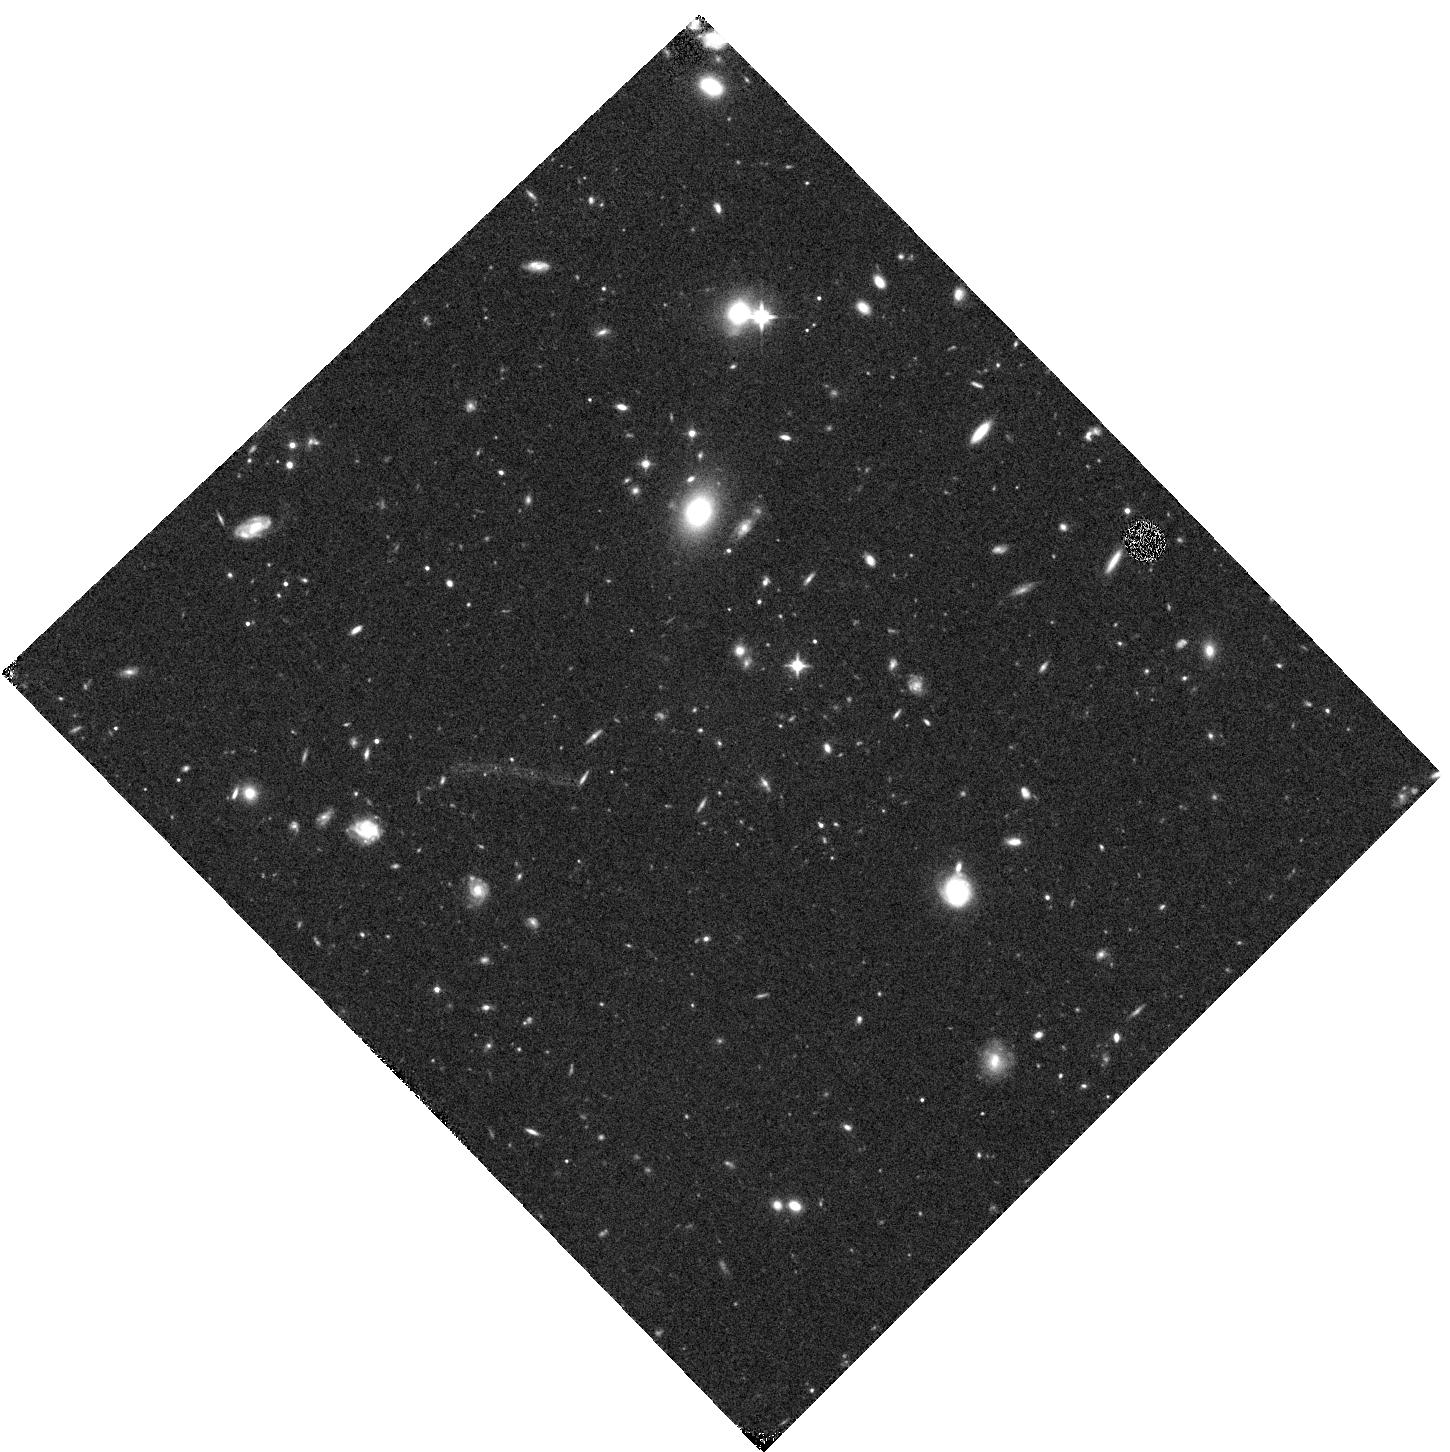
Target: GRB170714A. Instrument: WFC3/IR. Filter: F110W. Exposure: 20 min. Observation ID: hst_15349_b3_wfc3_ir_f110w_idnxb3

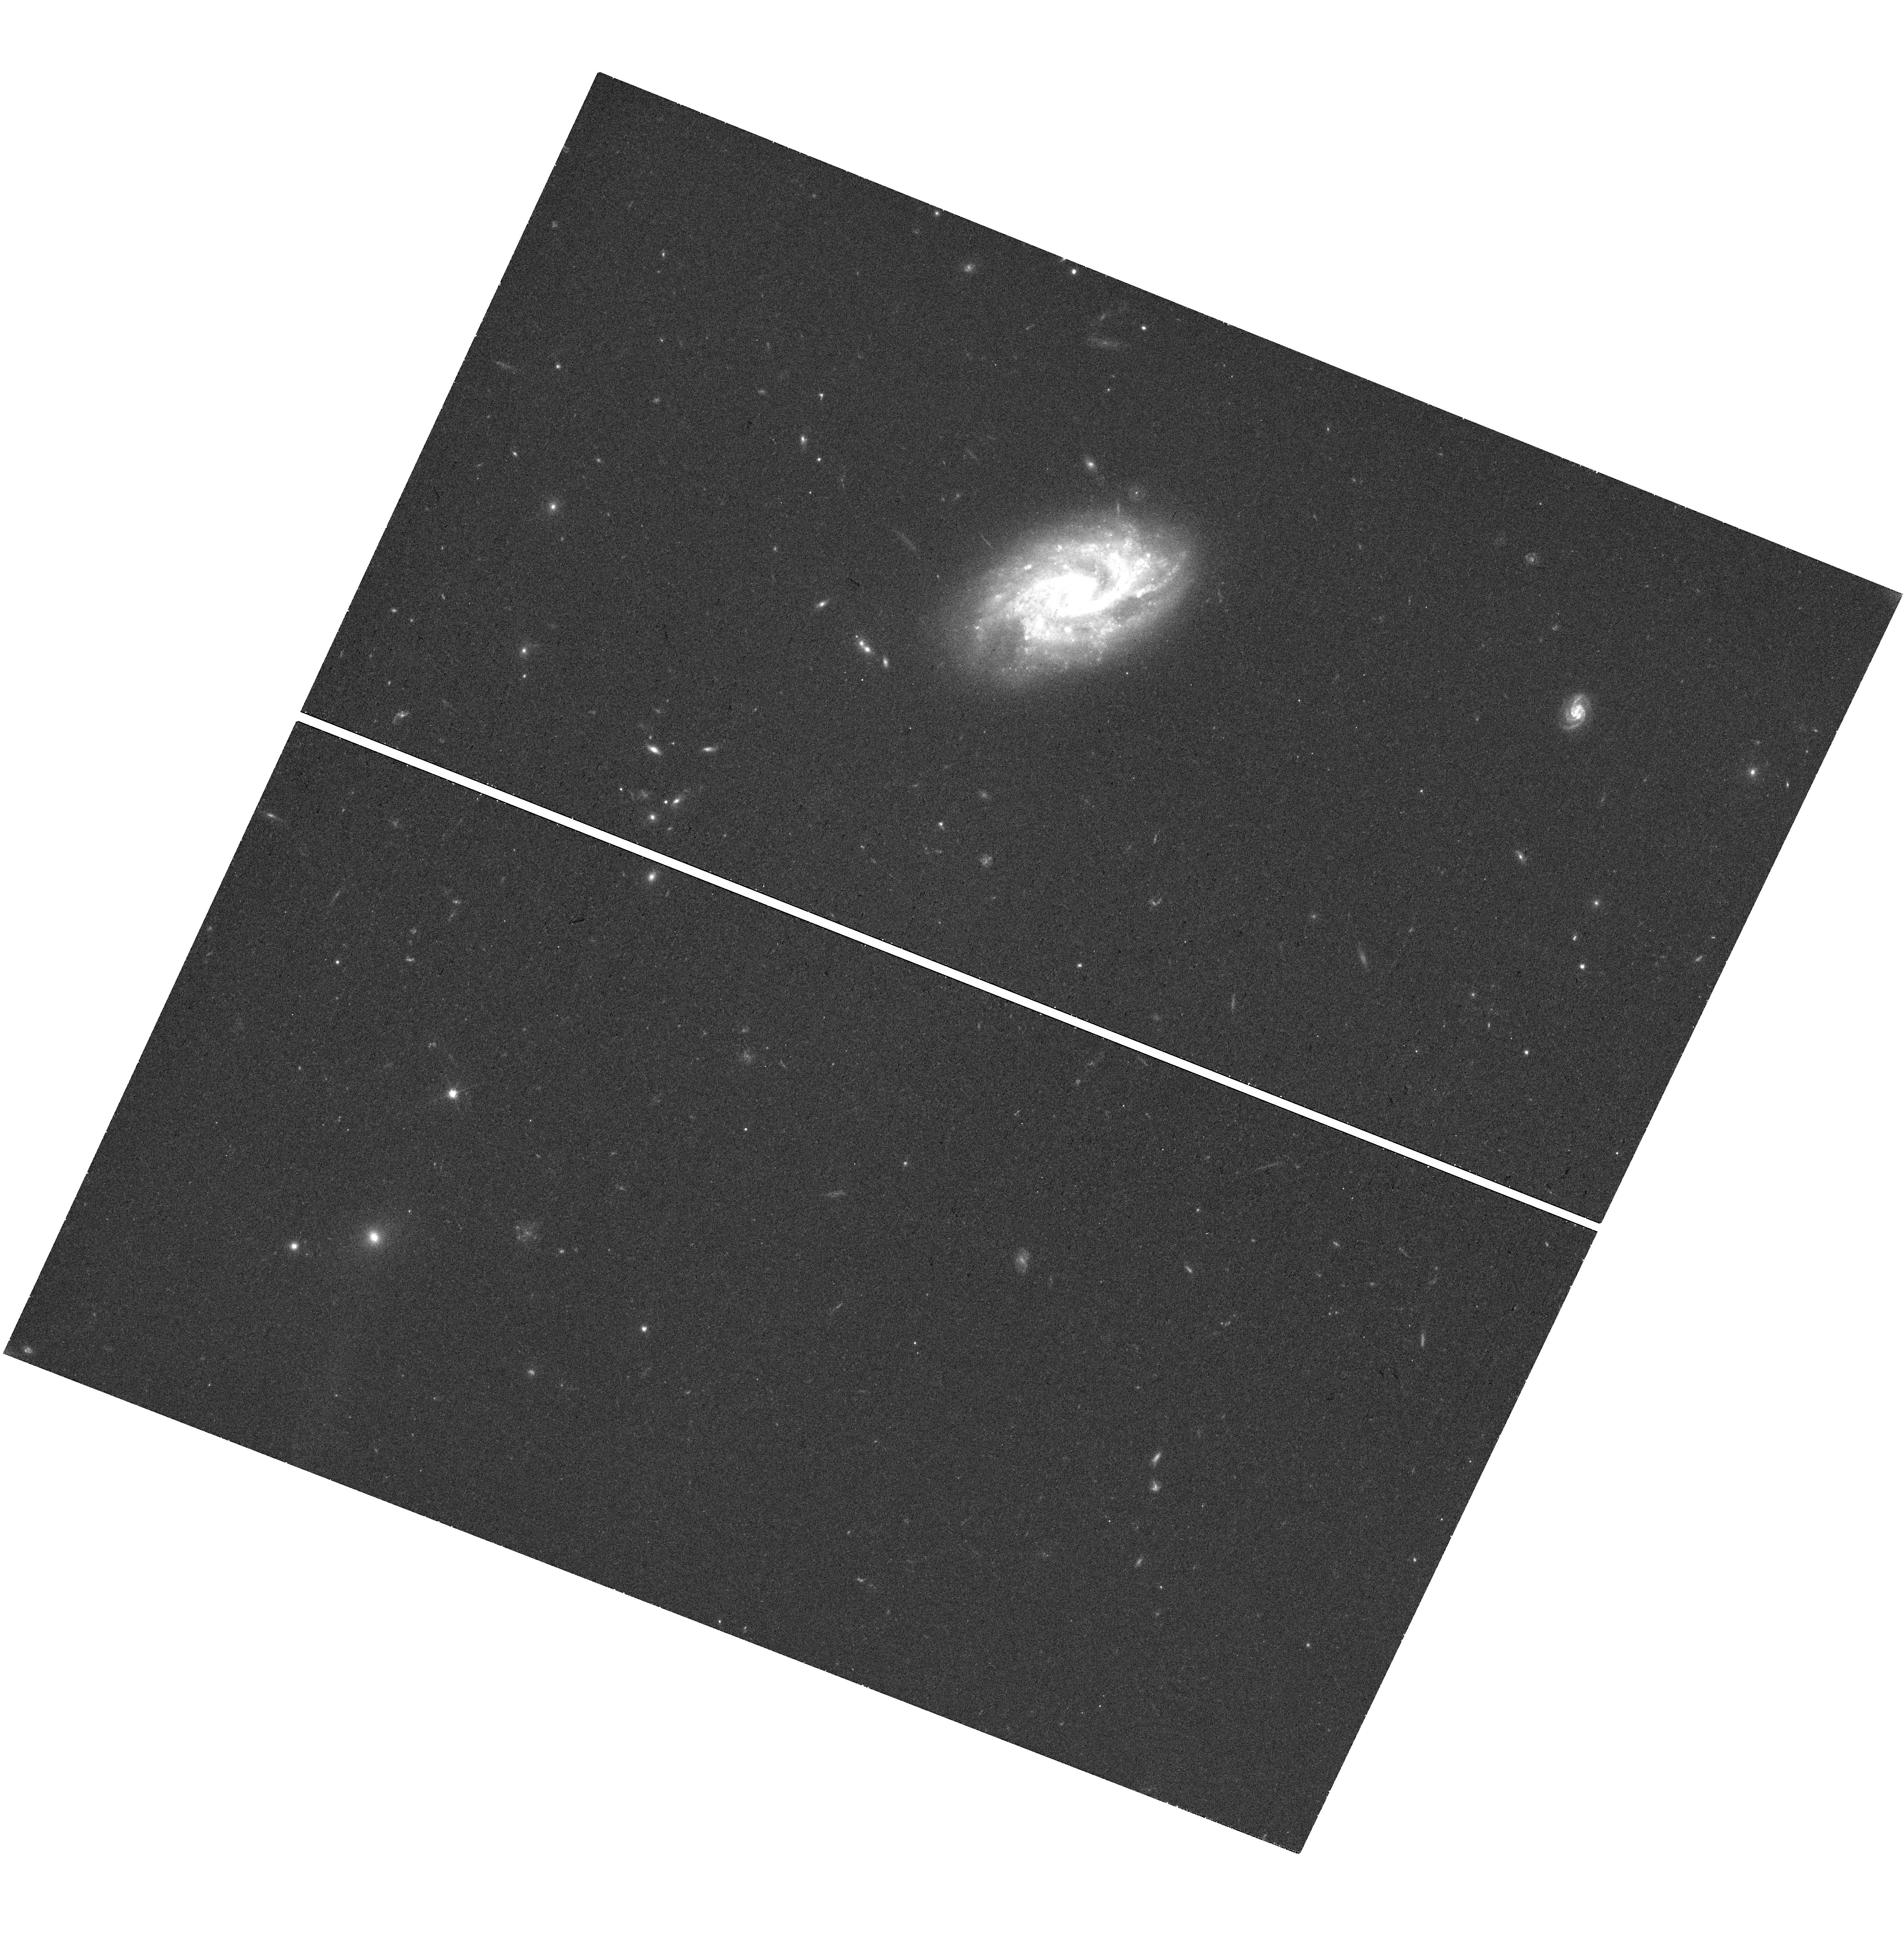
Target: GRB171205A. Instrument: WFC3/UVIS. Filter: F606W. Exposure: 18 min. Observation ID: hst_15349_m3_wfc3_uvis_f606w_idnxm3

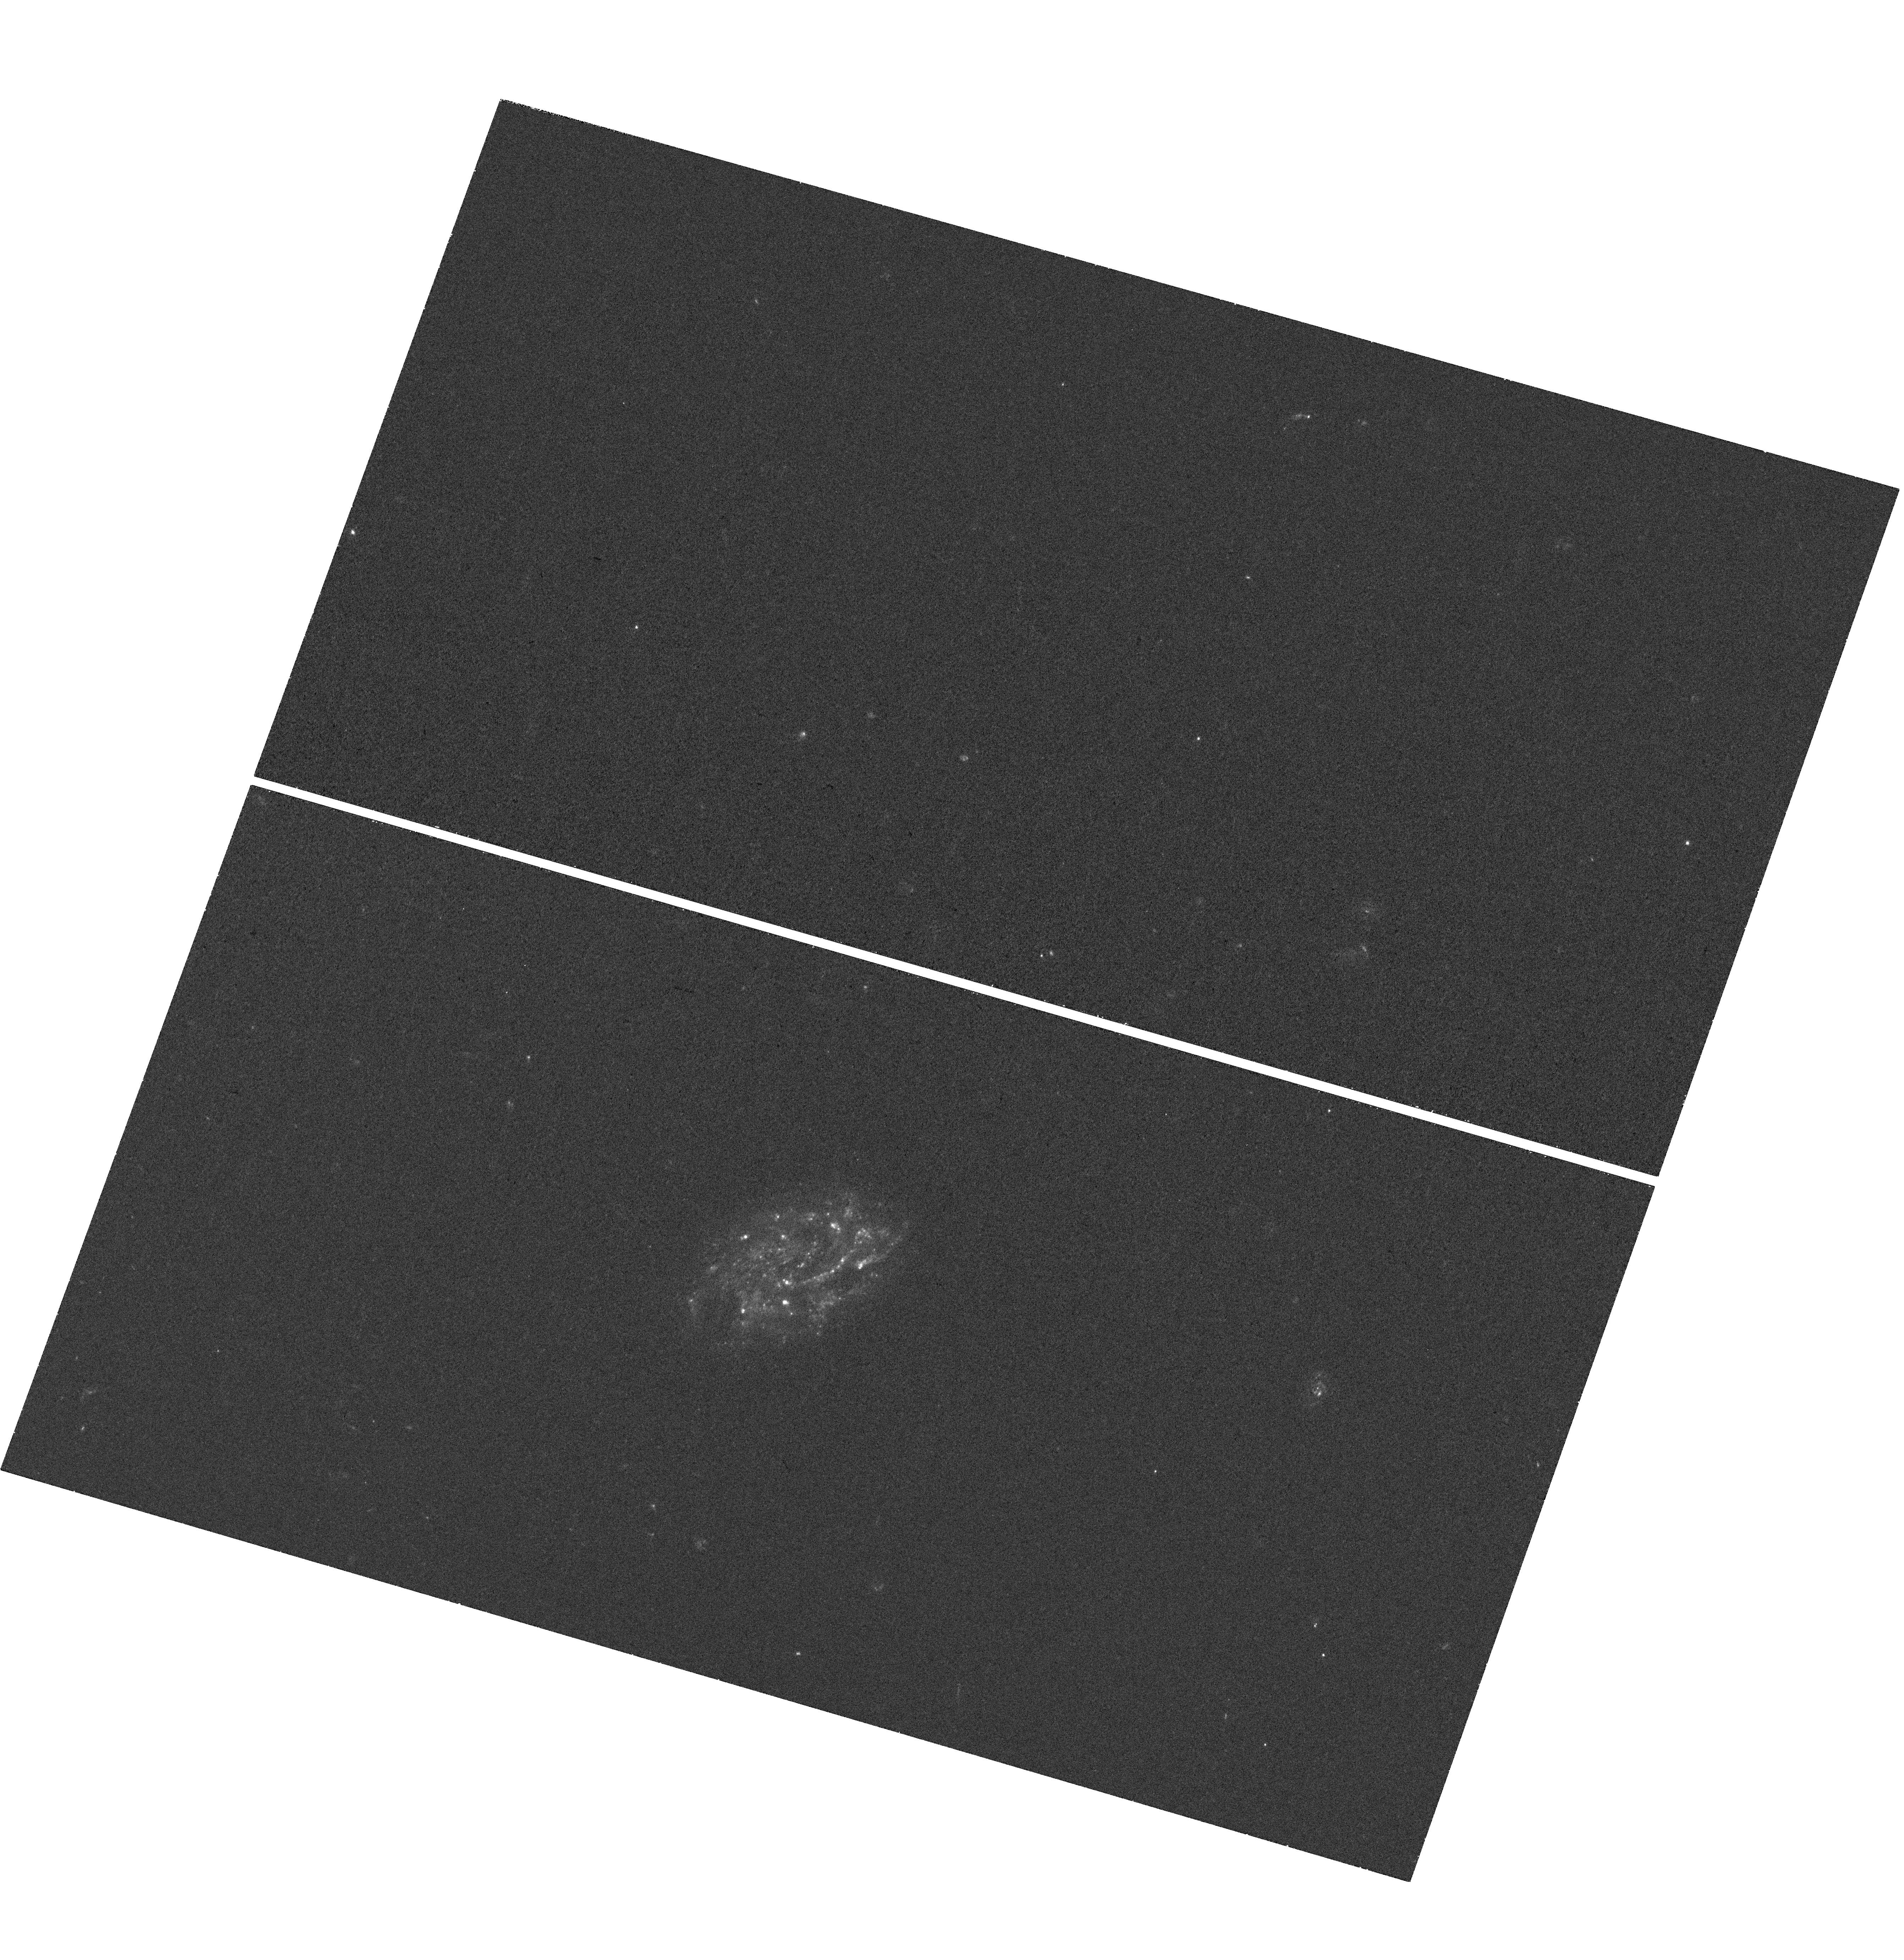
Target: GRB171205A. Instrument: WFC3/UVIS. Filter: F300X. Exposure: 40 min. Observation ID: hst_15349_m2_wfc3_uvis_f300x_idnxm2

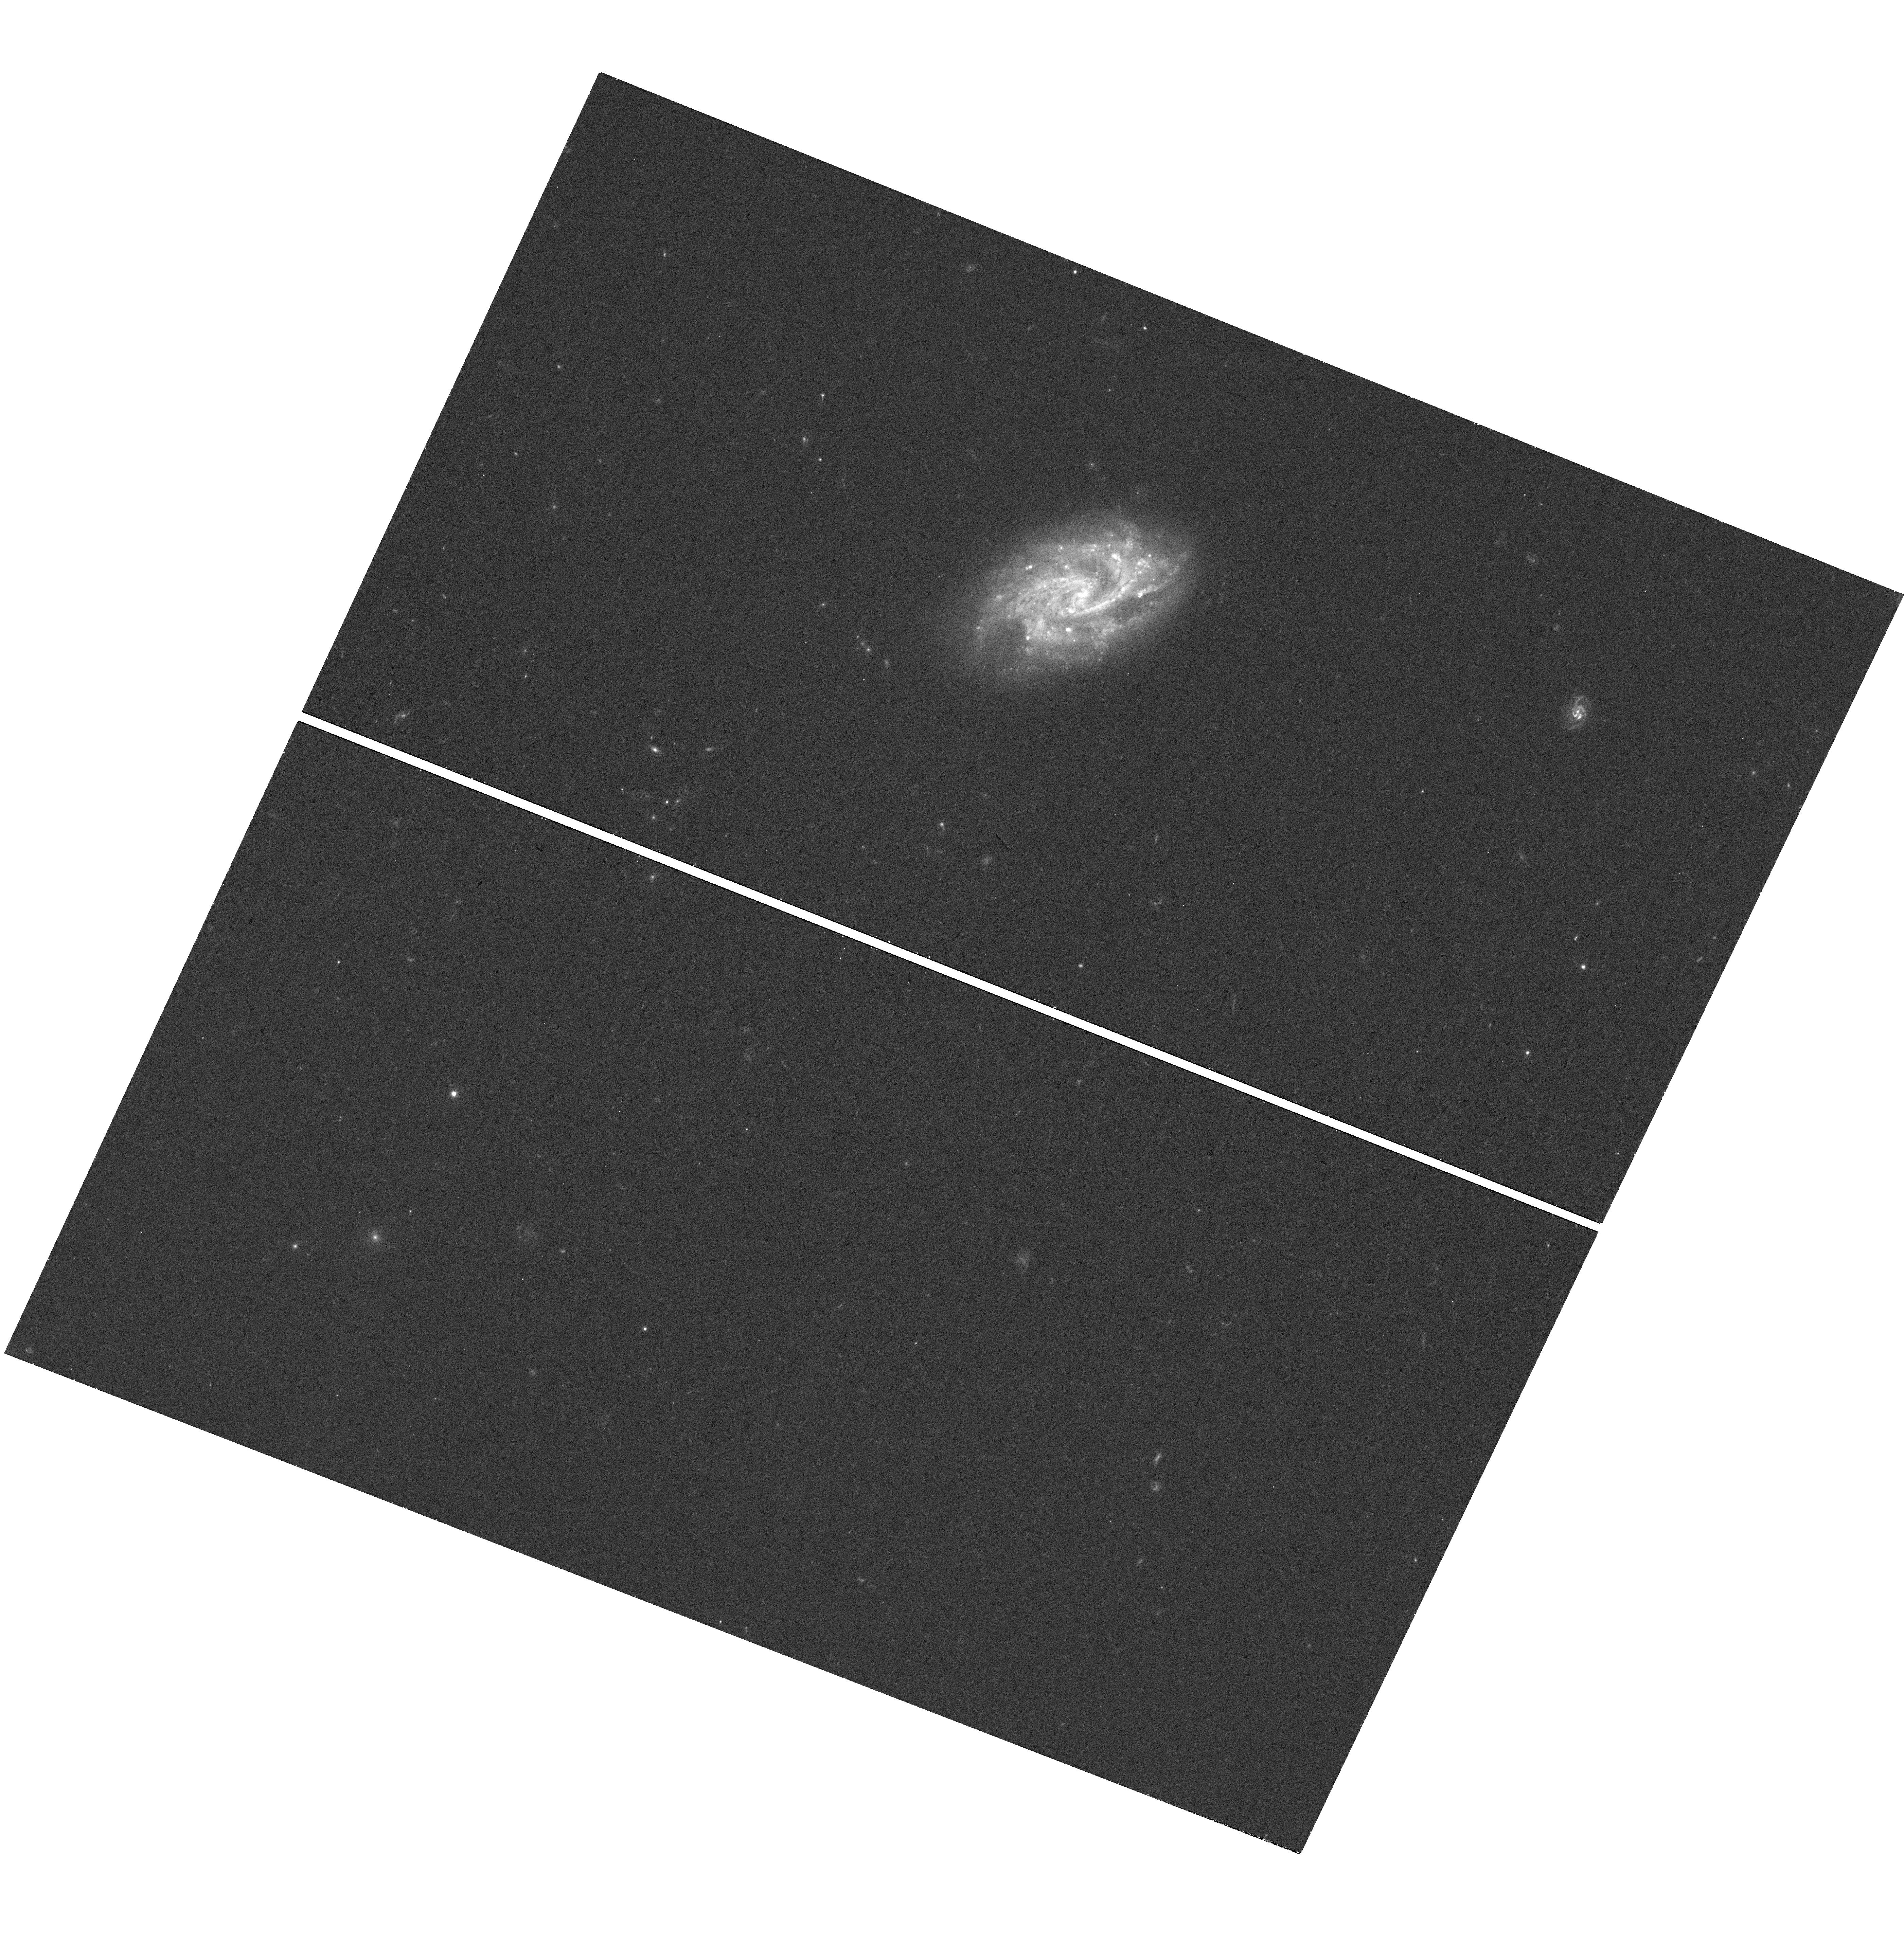
Target: GRB171205A. Instrument: WFC3/UVIS. Filter: F475W. Exposure: 18 min. Observation ID: hst_15349_m3_wfc3_uvis_f475w_idnxm3

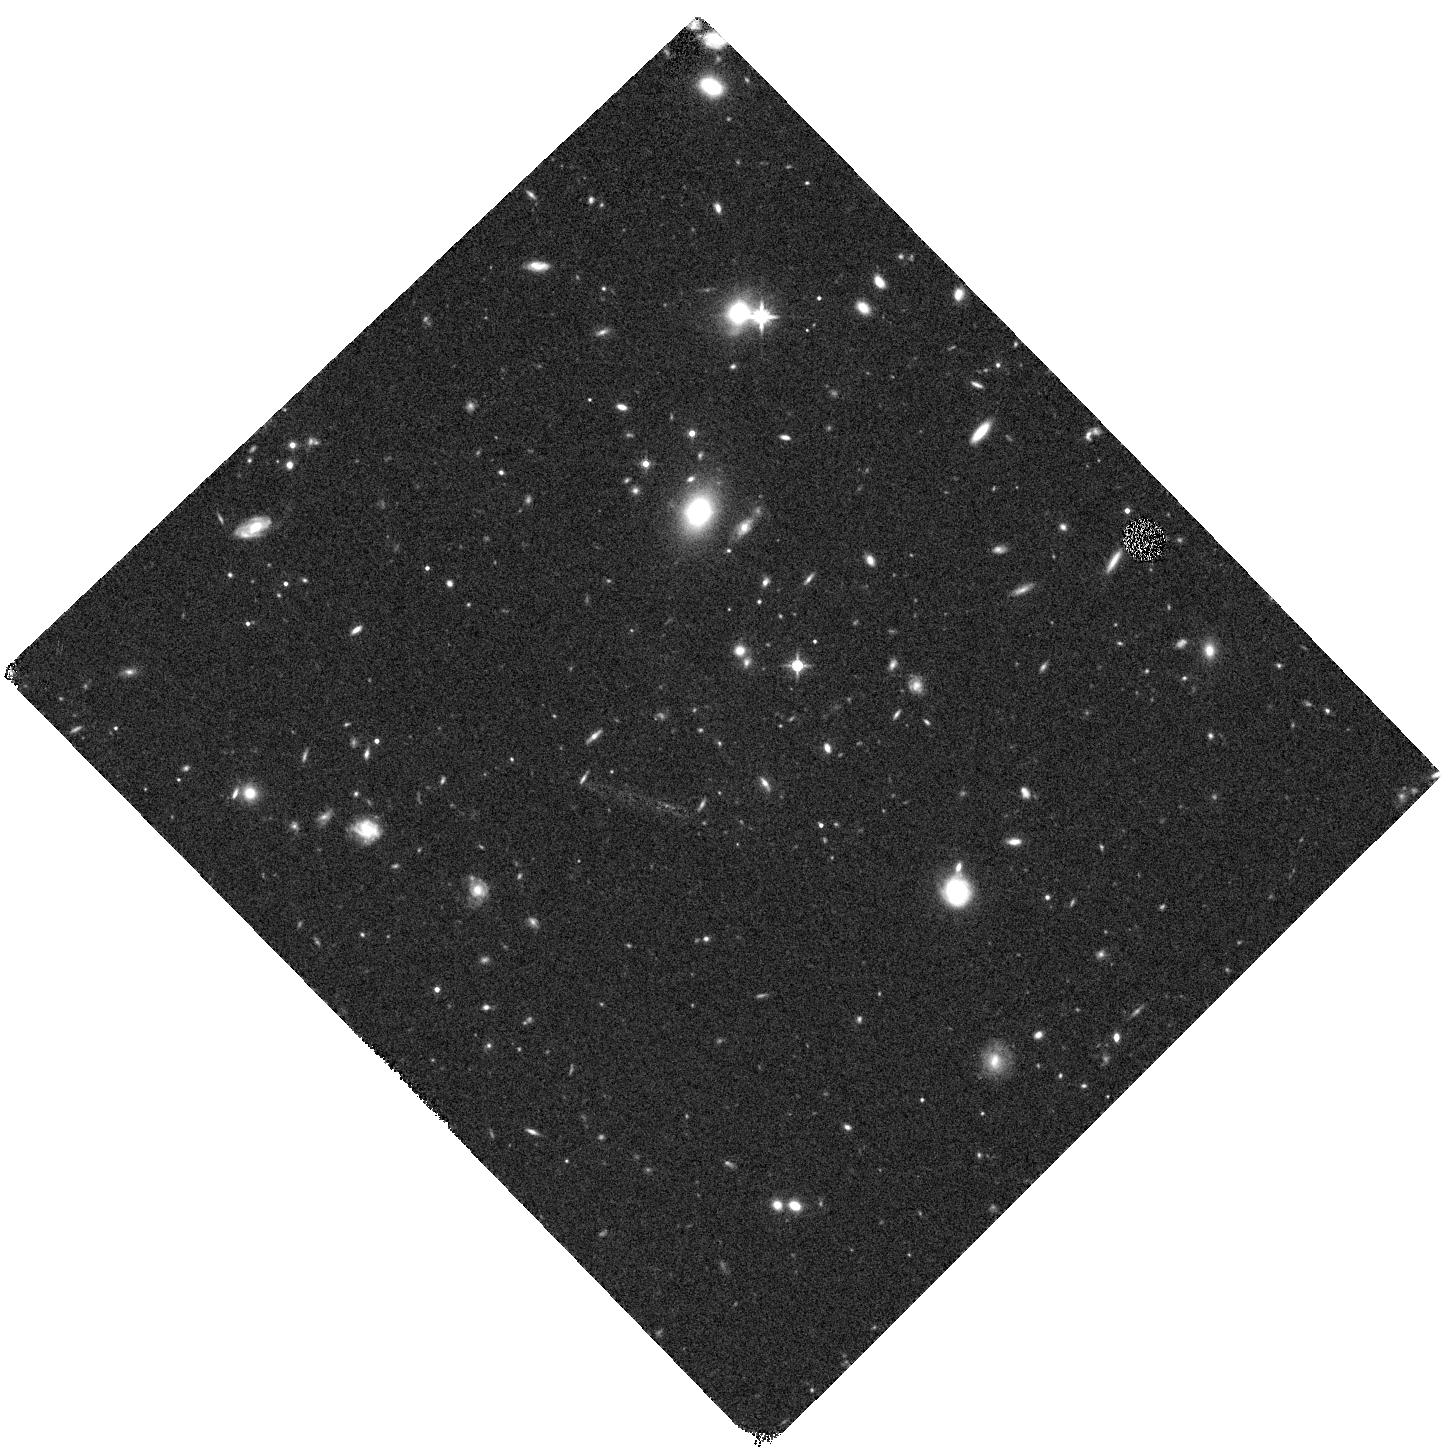
Target: GRB170714A. Instrument: WFC3/IR. Filter: F140W. Exposure: 17 min. Observation ID: hst_15349_b3_wfc3_ir_f140w_idnxb3

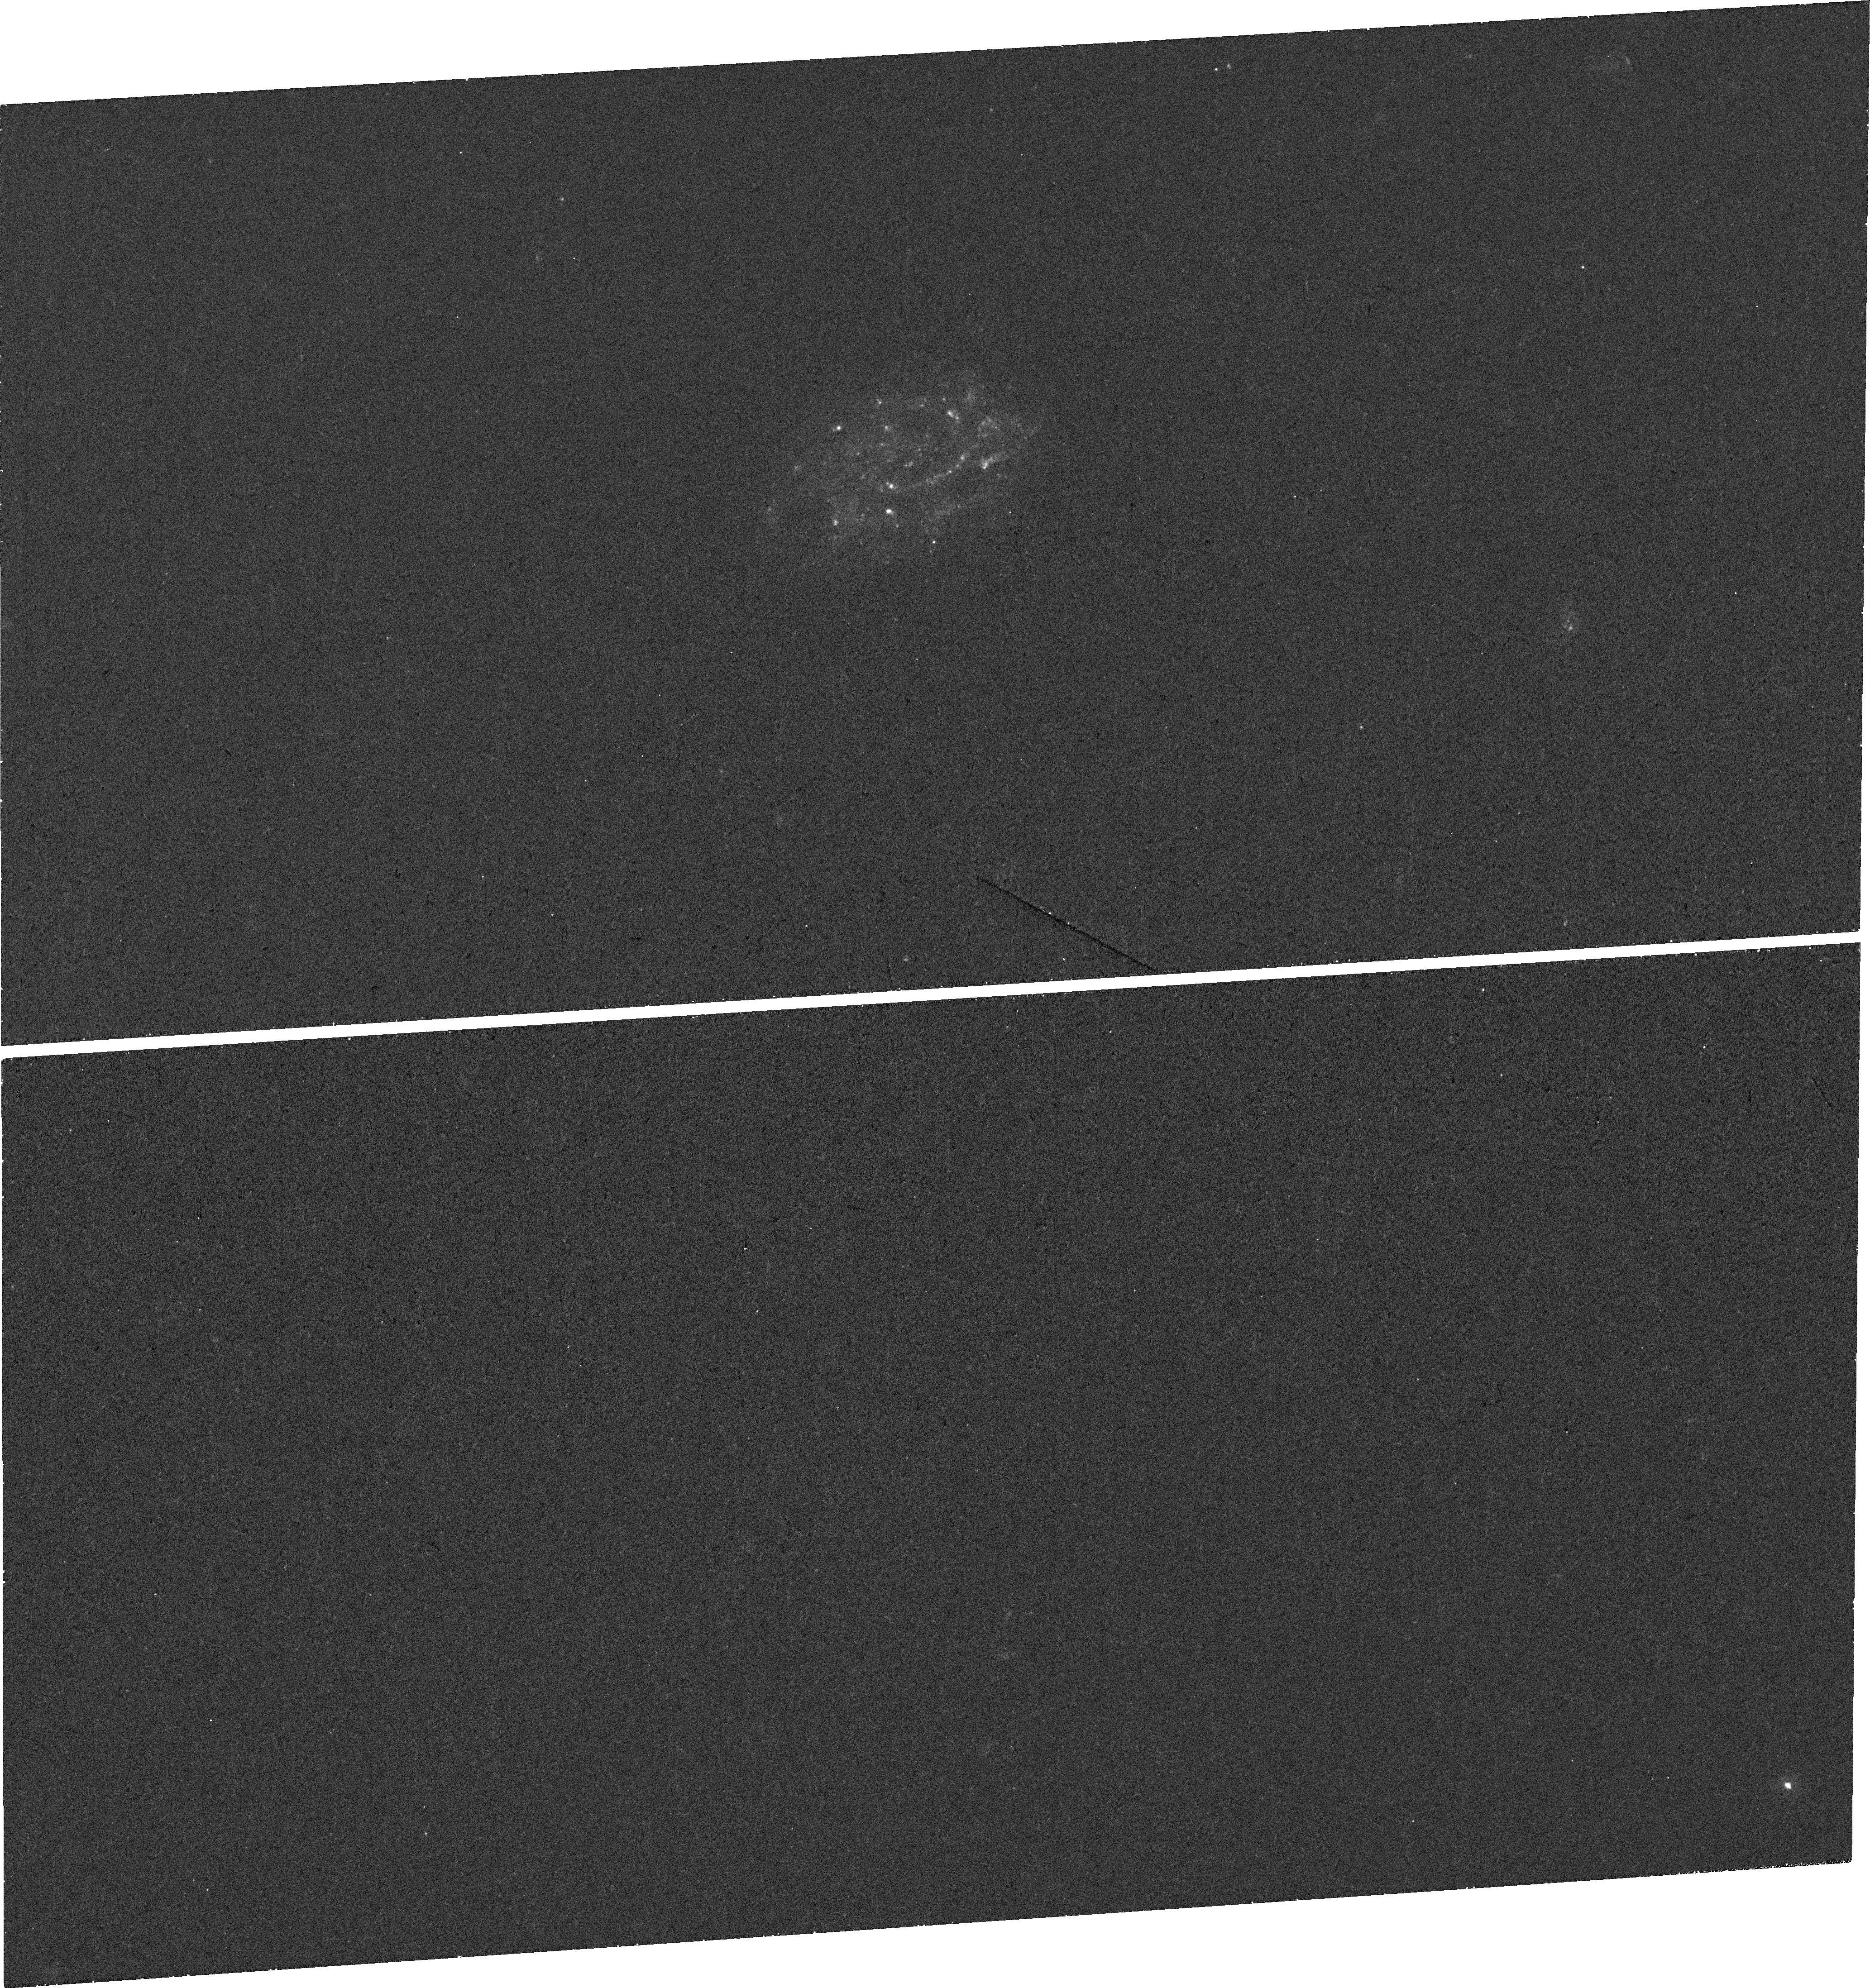
Target: GRB171205A. Instrument: WFC3/UVIS. Filter: F300X. Exposure: 17 min. Observation ID: hst_15349_h1_wfc3_uvis_f300x_idnxh1

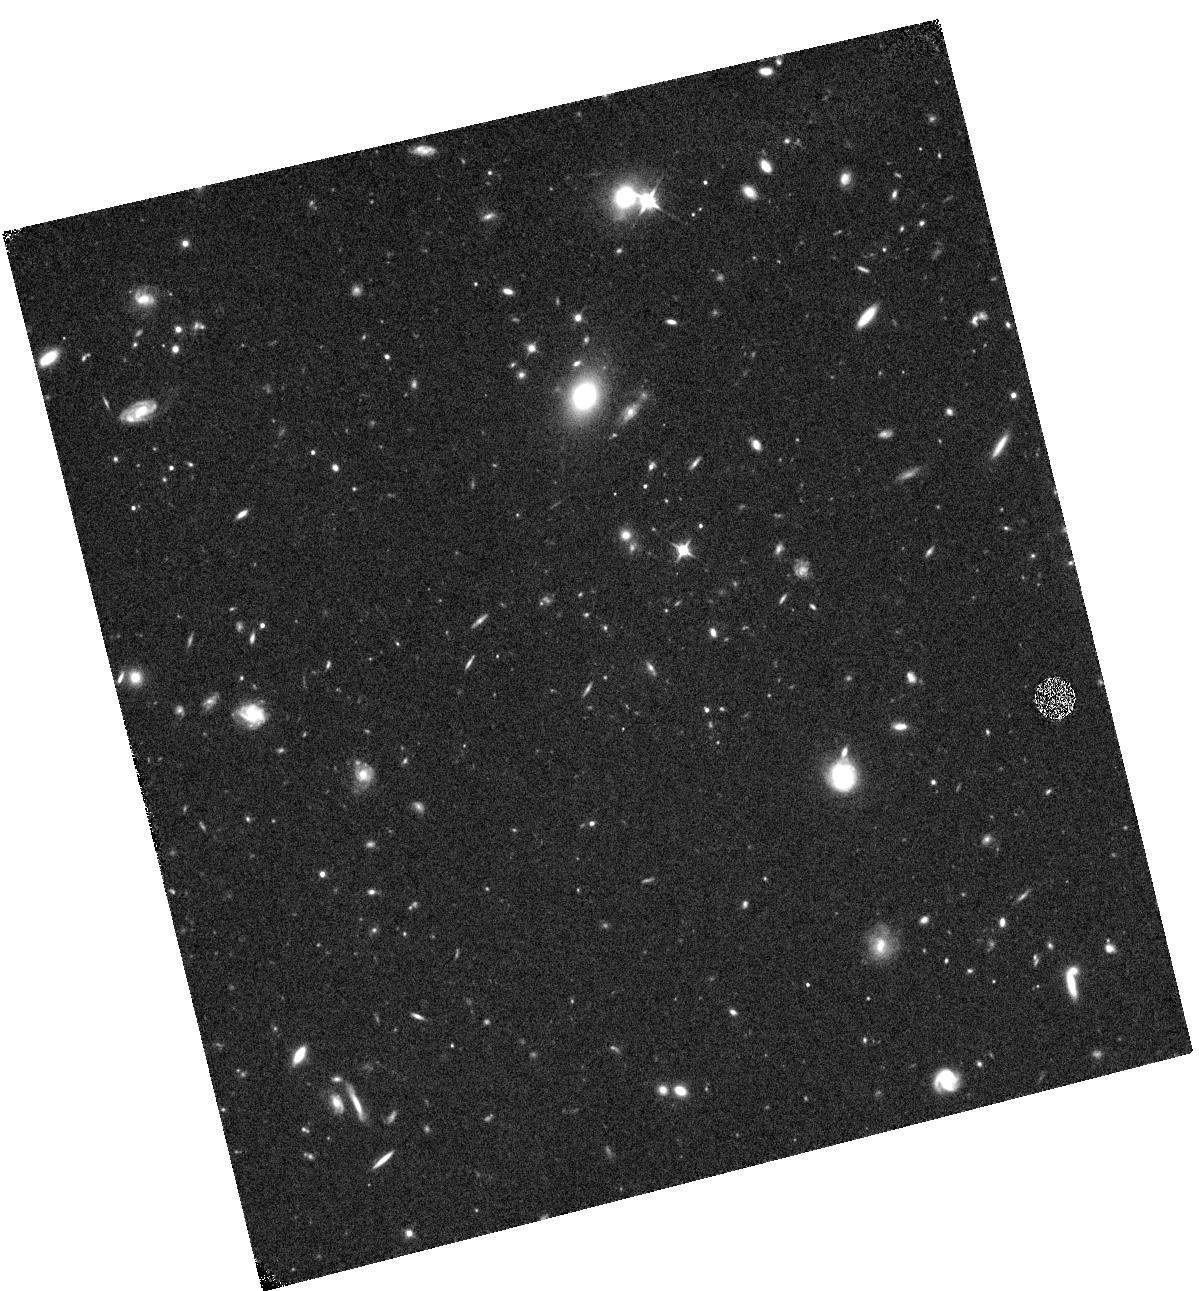
Target: GRB170714A. Instrument: WFC3/IR. Filter: F110W. Exposure: 20 min. Observation ID: hst_15349_b1_wfc3_ir_f110w_idnxb1

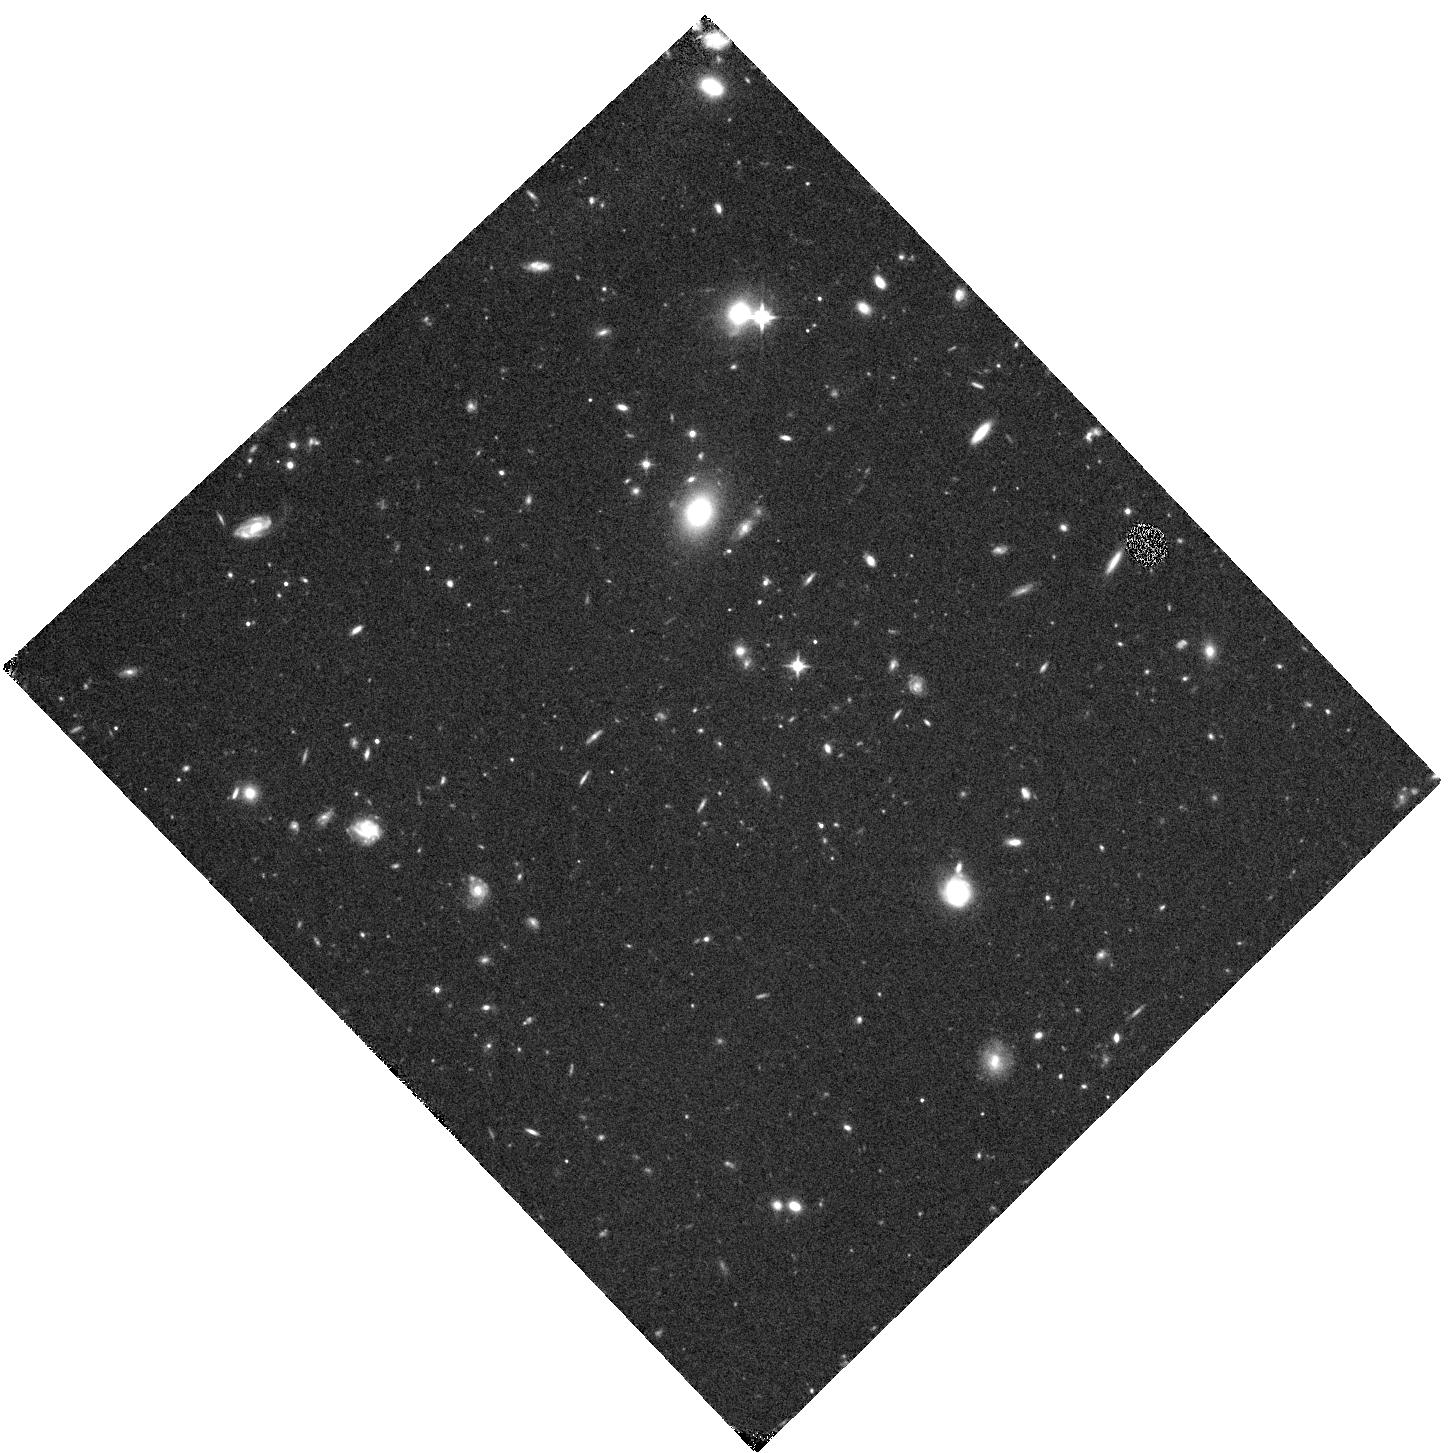
Target: GRB170714A. Instrument: WFC3/IR. Filter: F110W. Exposure: 20 min. Observation ID: hst_15349_b2_wfc3_ir_f110w_idnxb2

From the longest GRBs to the brightest supernovae (PI: Levan, Andrew James)

Observations in the past few years have uncovered new populations of high energy transients with durations 1-3 orders of magnitude longer than classical long-duration gamma-ray bursts (GRBs). Recently, a very luminous supernova has been uncovered in one of these events, and it seems likely that its luminosity is related to the late time activity of the central engine of the GRB. If this is the case then it provides a crucial link between central engine input and the peak luminosity of a supernova, with direct relevance to studies of the superluminous SNe that have been uncovered by wide field surveys in the past decade. Here we propose a series of HST observations of an ultralong event uncovered in Cycle 25 or 26. Our observations will map the lightcurve from peak out to late times, distinguish if it can be powered by radioactive Nickel or requires a central engine contribution, and directly test if central engine models can simultaneously produce both the GRB and SNe light. This may provide evidence of a link between two of the most powerful types of explosions known, in which the timescale over which the energy is emitted from a compact object created during core collapse is a governing factor tht determines the type of explosion we observe.